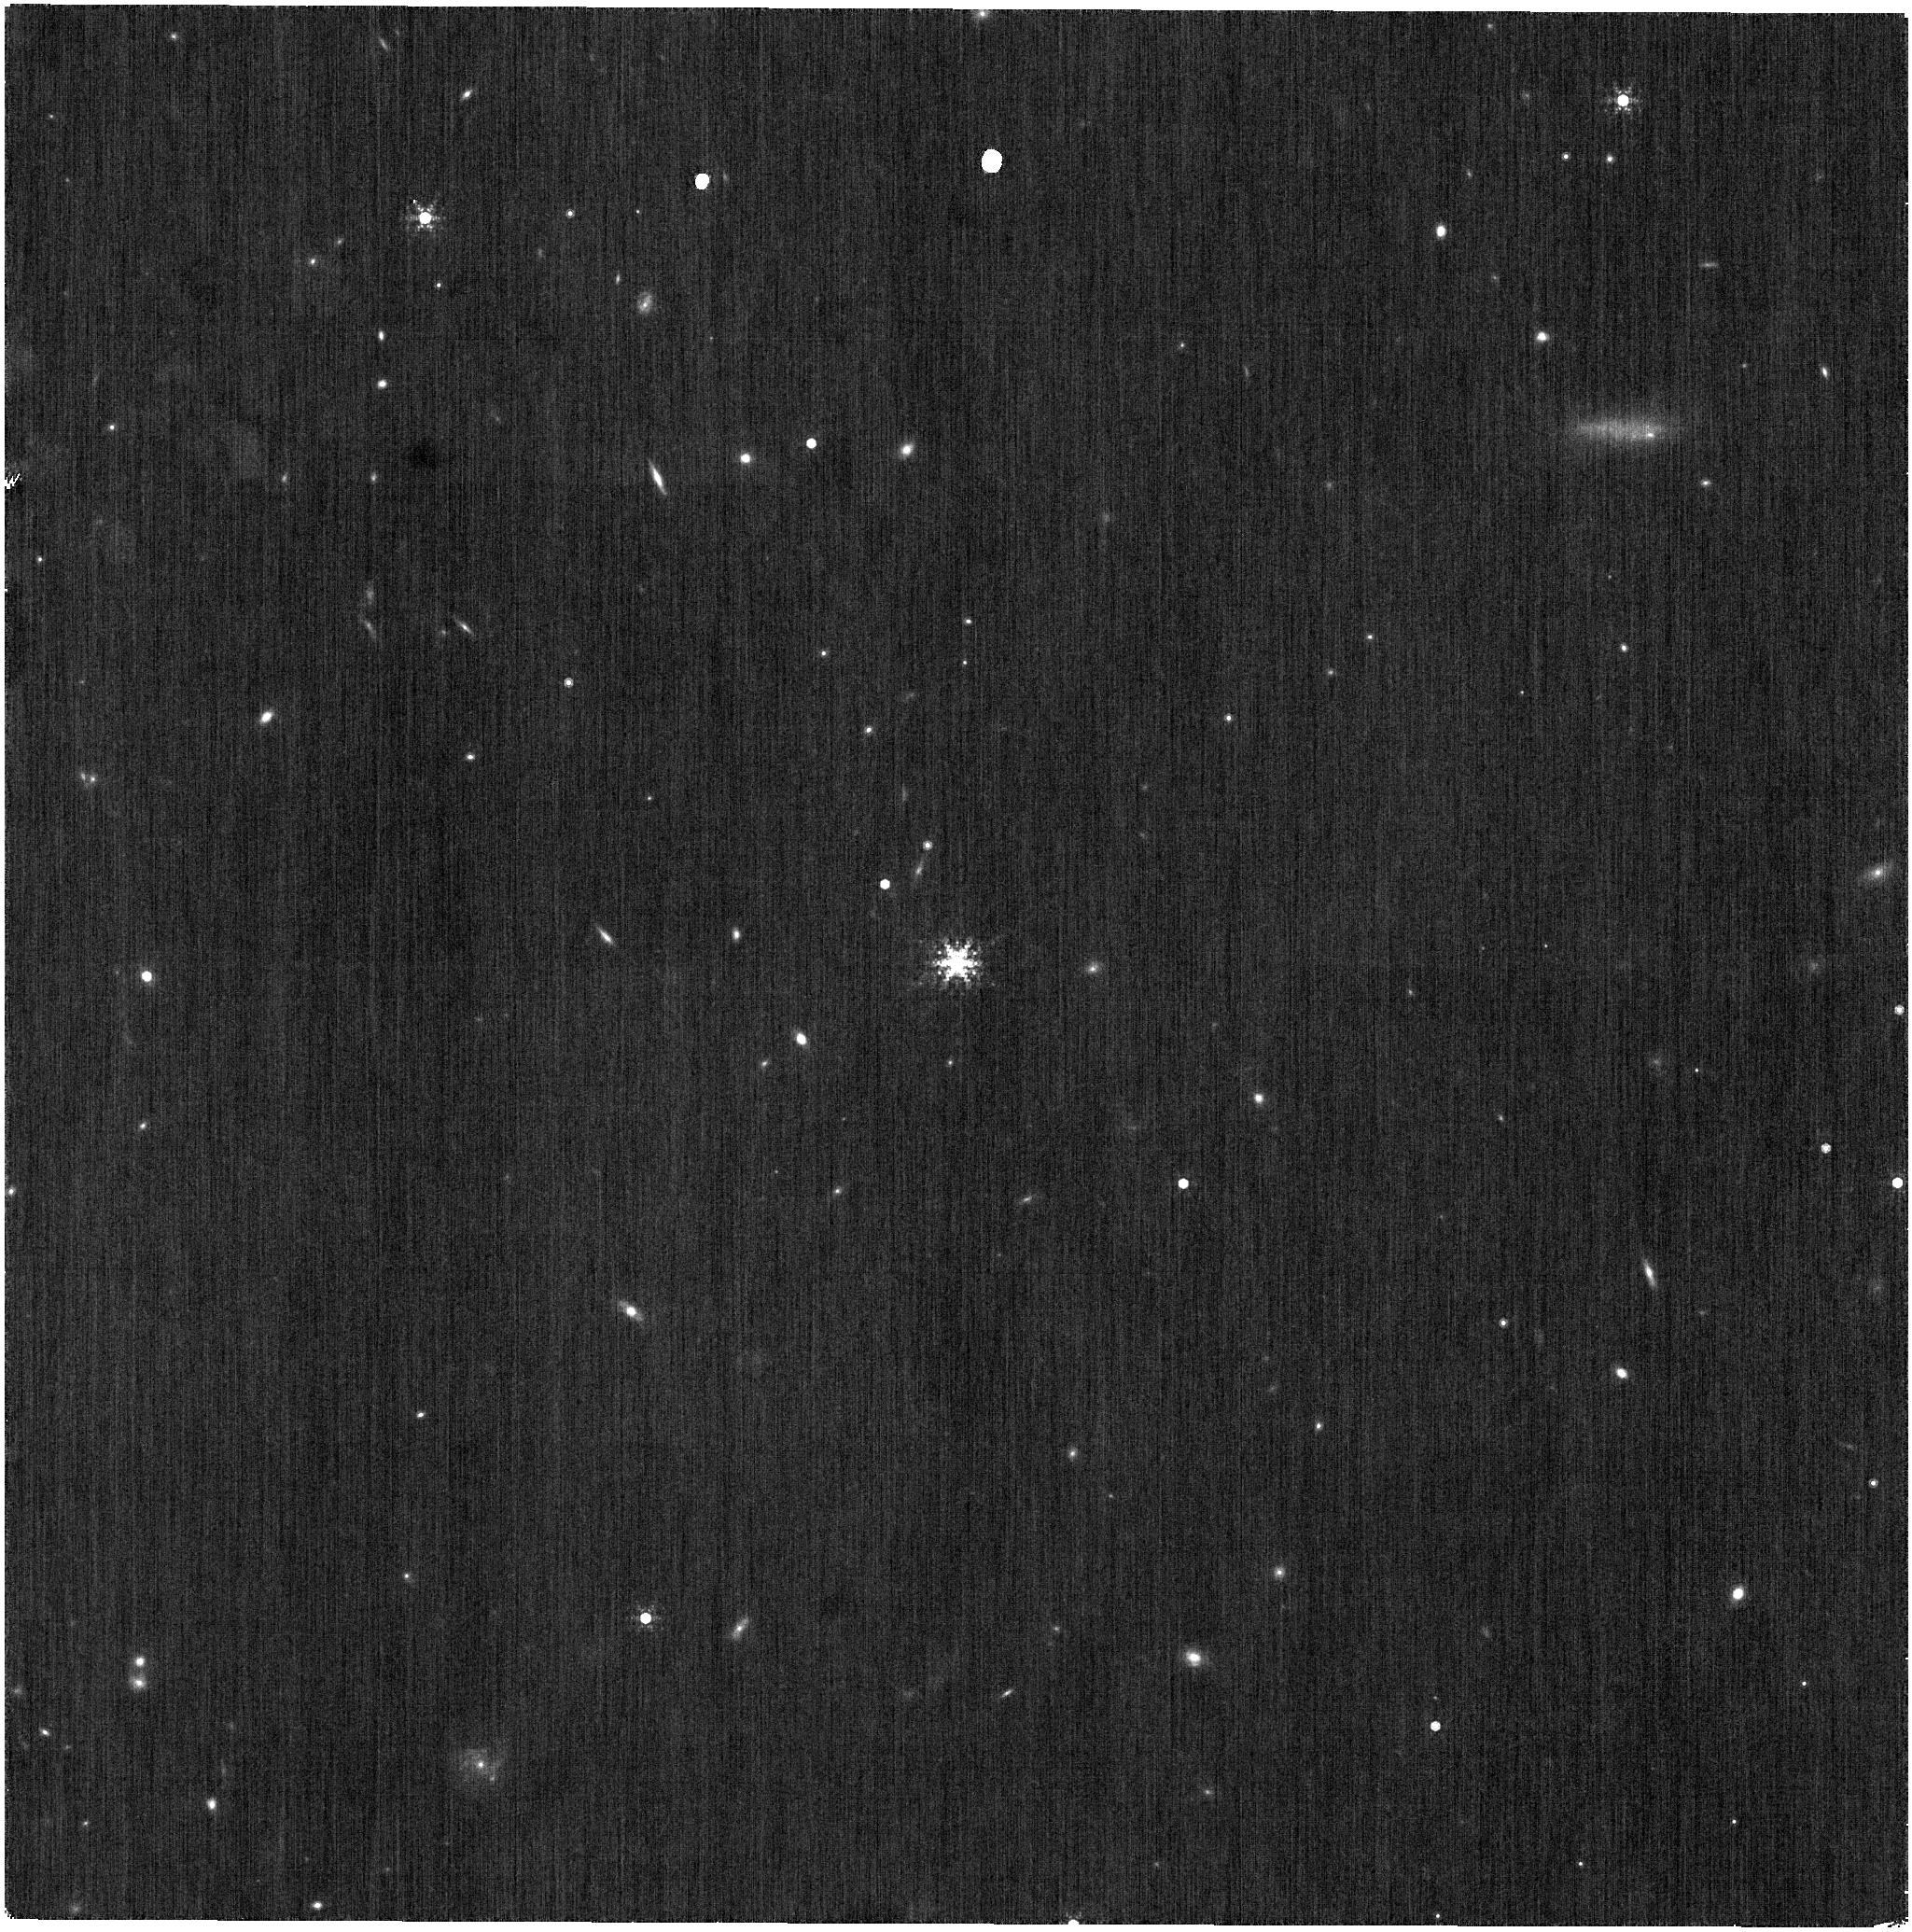
Target: 2MASS-J17430448+6655015
Instrument: NIRISS
Filter: F480M
Exposure: 6 min
Observation ID: jw01506-o001_t001_niriss_clearp-f480m

AMI Full Frame Fractional Throughput (PI: Volk, Kevin)

Observations will be made of a standard star in regular full frame imaging and then with the NRM in the beam to calibrate the fractional throughput of the mask for photometric calibration purposes. A similar program is planned for the SUB80 sub-array, but that uses brighter targets than can be observed in full frame imaging. This calibration program is provisional and may change in response to system developments and the final science program.